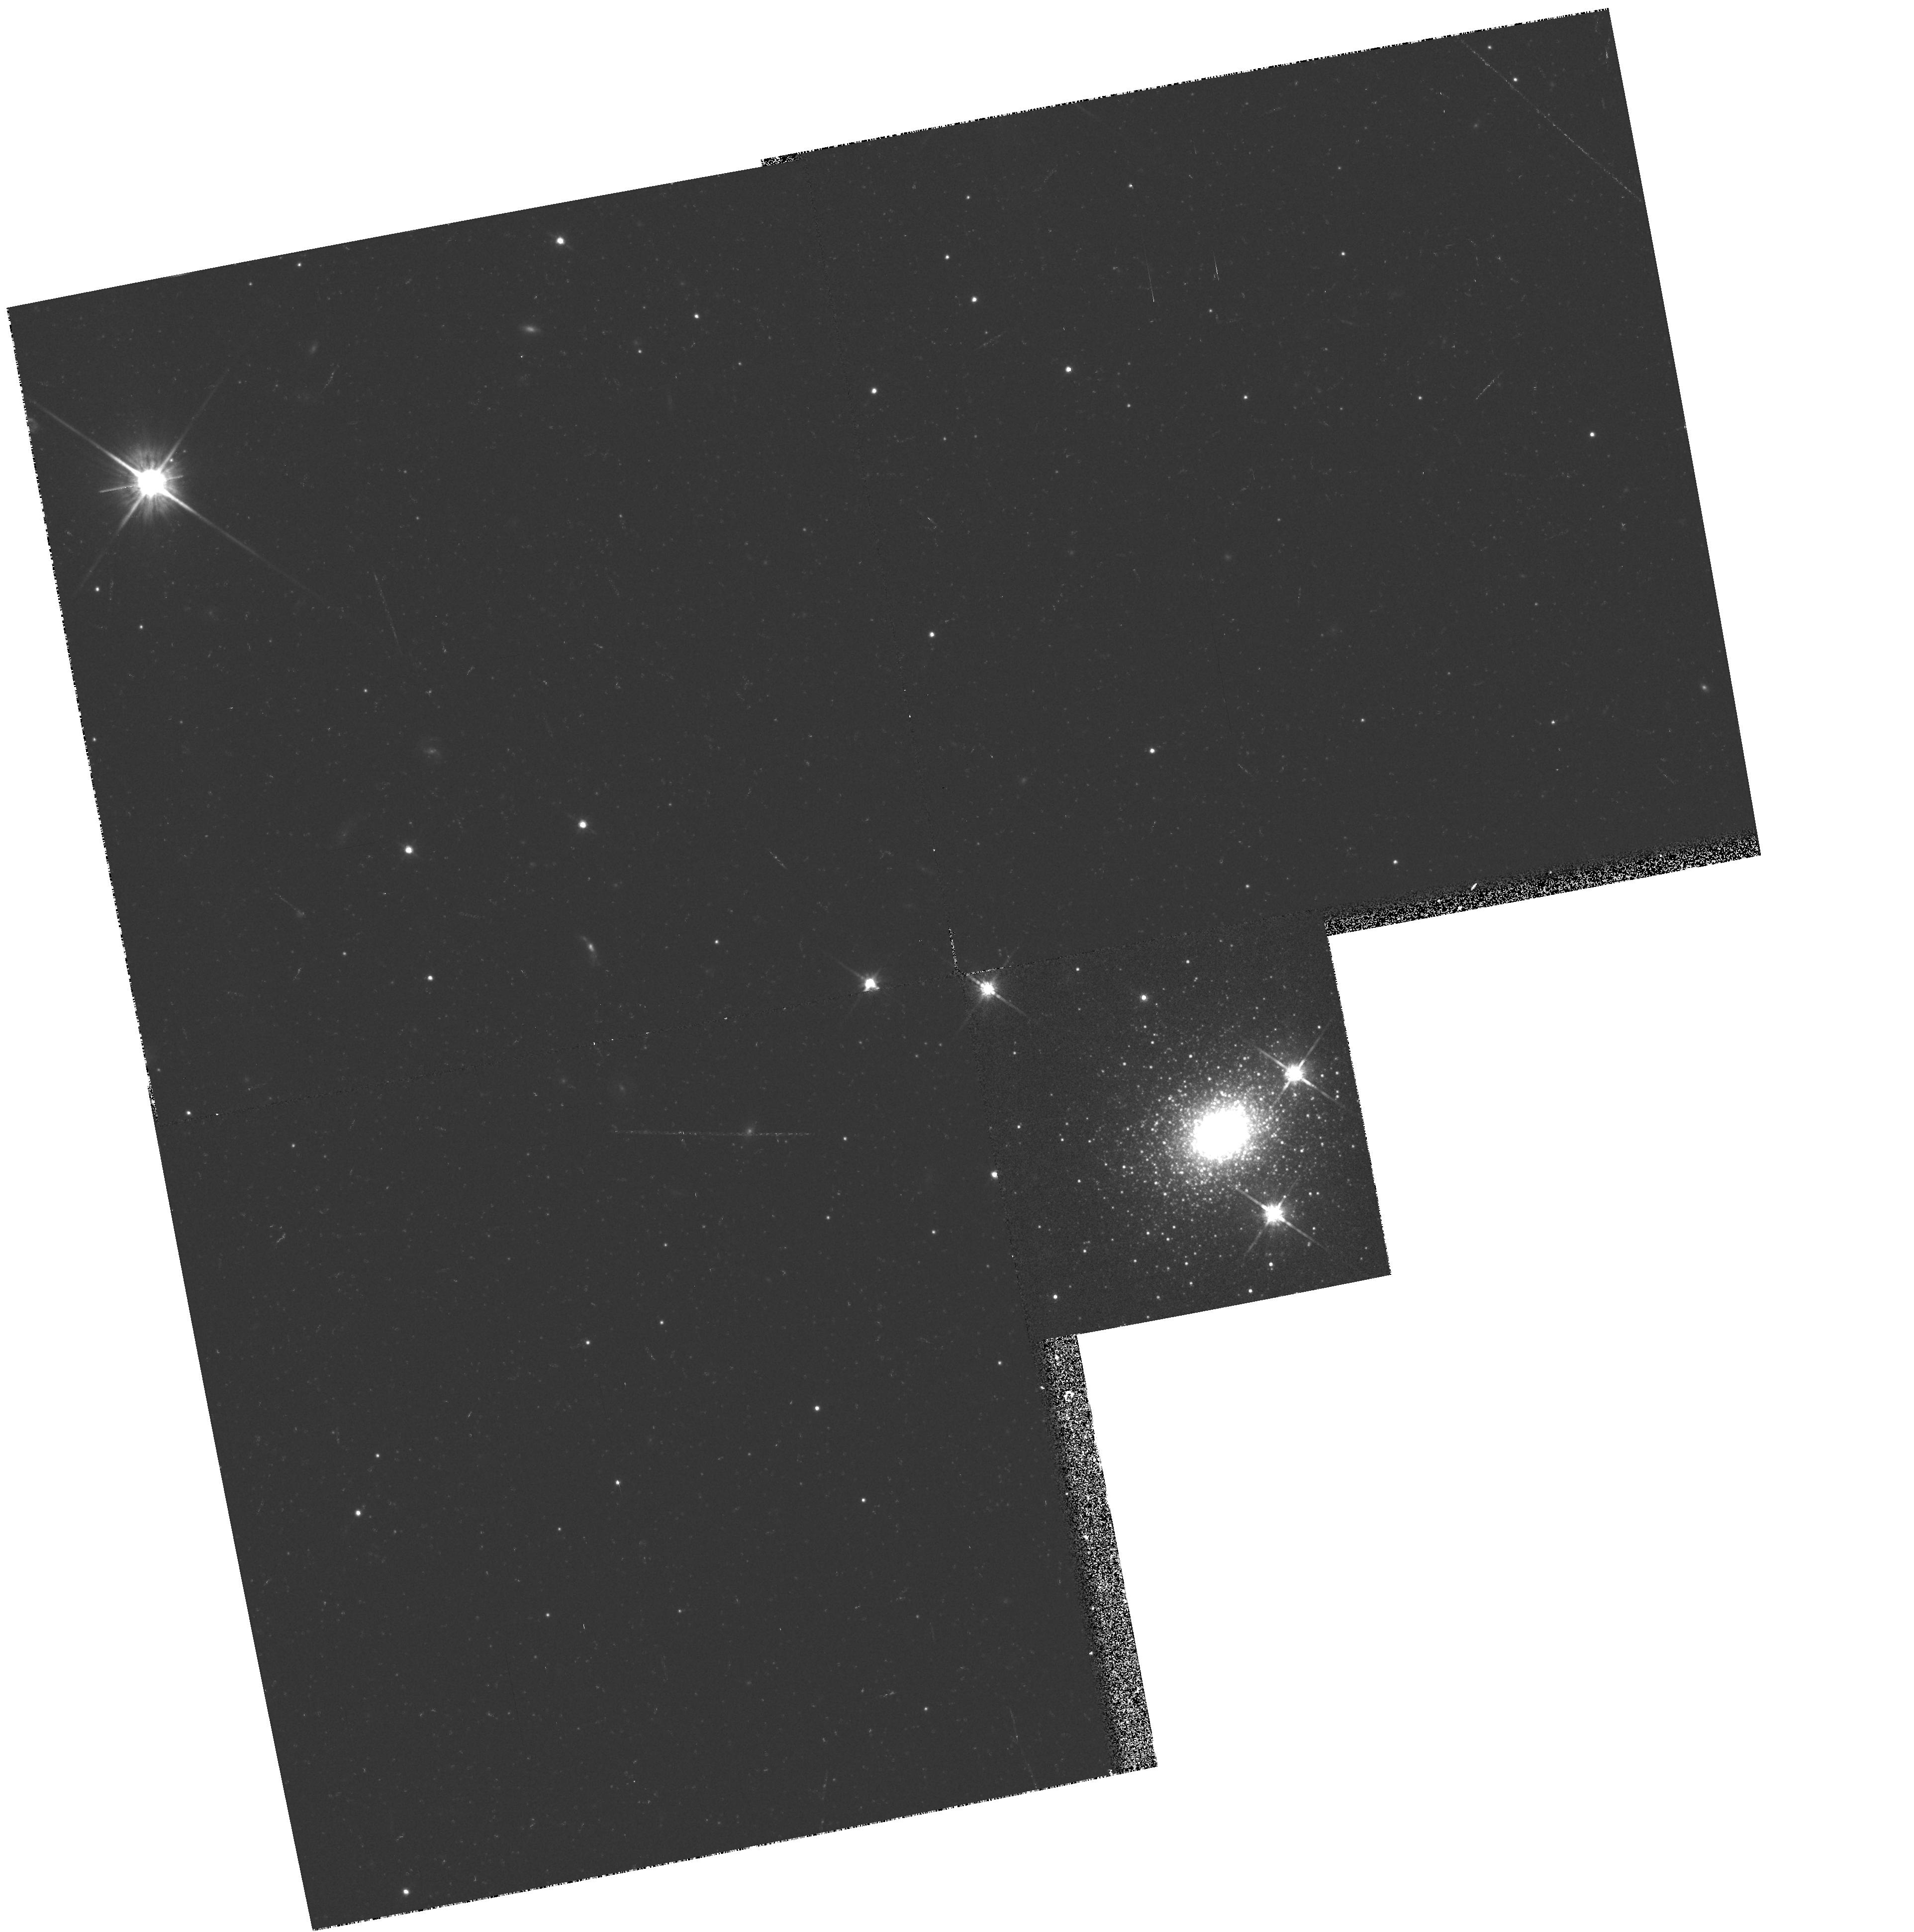
Target: NGC224-G1
Instrument: WFPC2/PC
Filter: F814W
Exposure: 21 min
Observation ID: hst_5464_07_wfpc2_pc_f814w_u2e207

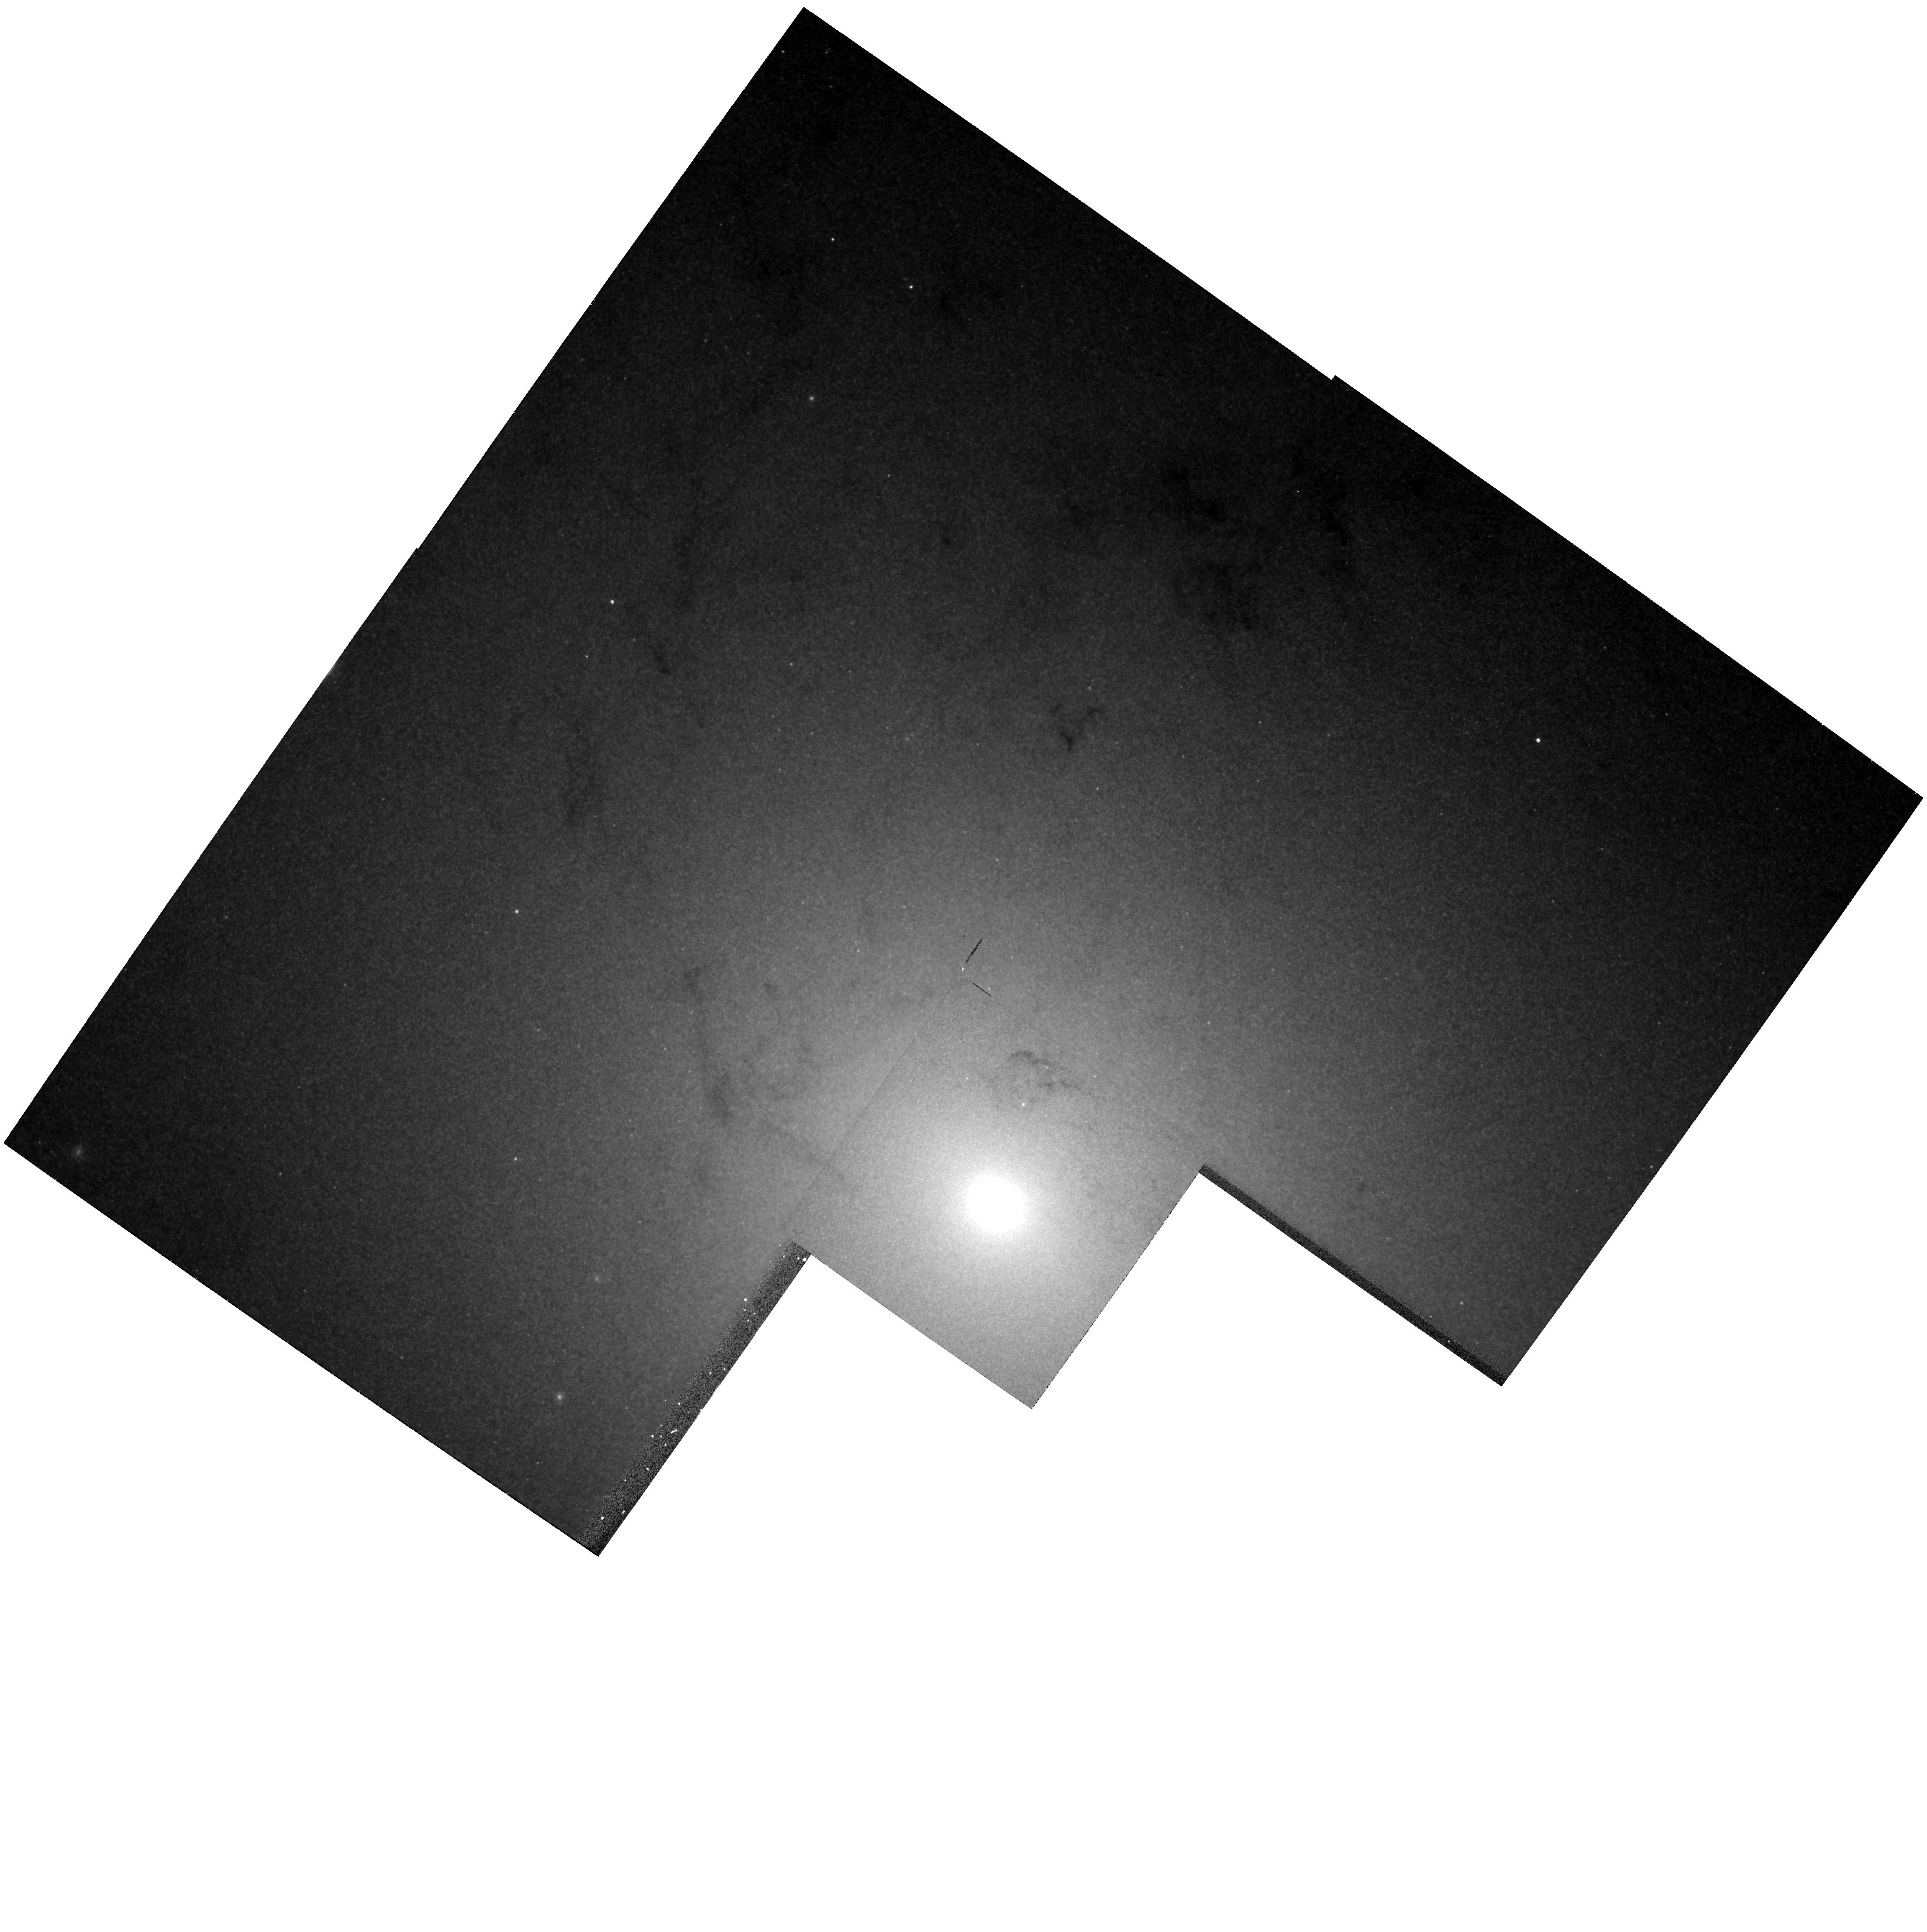
Target: NGC224-1
Instrument: WFPC2/PC
Filter: F555W
Exposure: 28 min
Observation ID: hst_5464_01_wfpc2_pc_f555w_u2e201

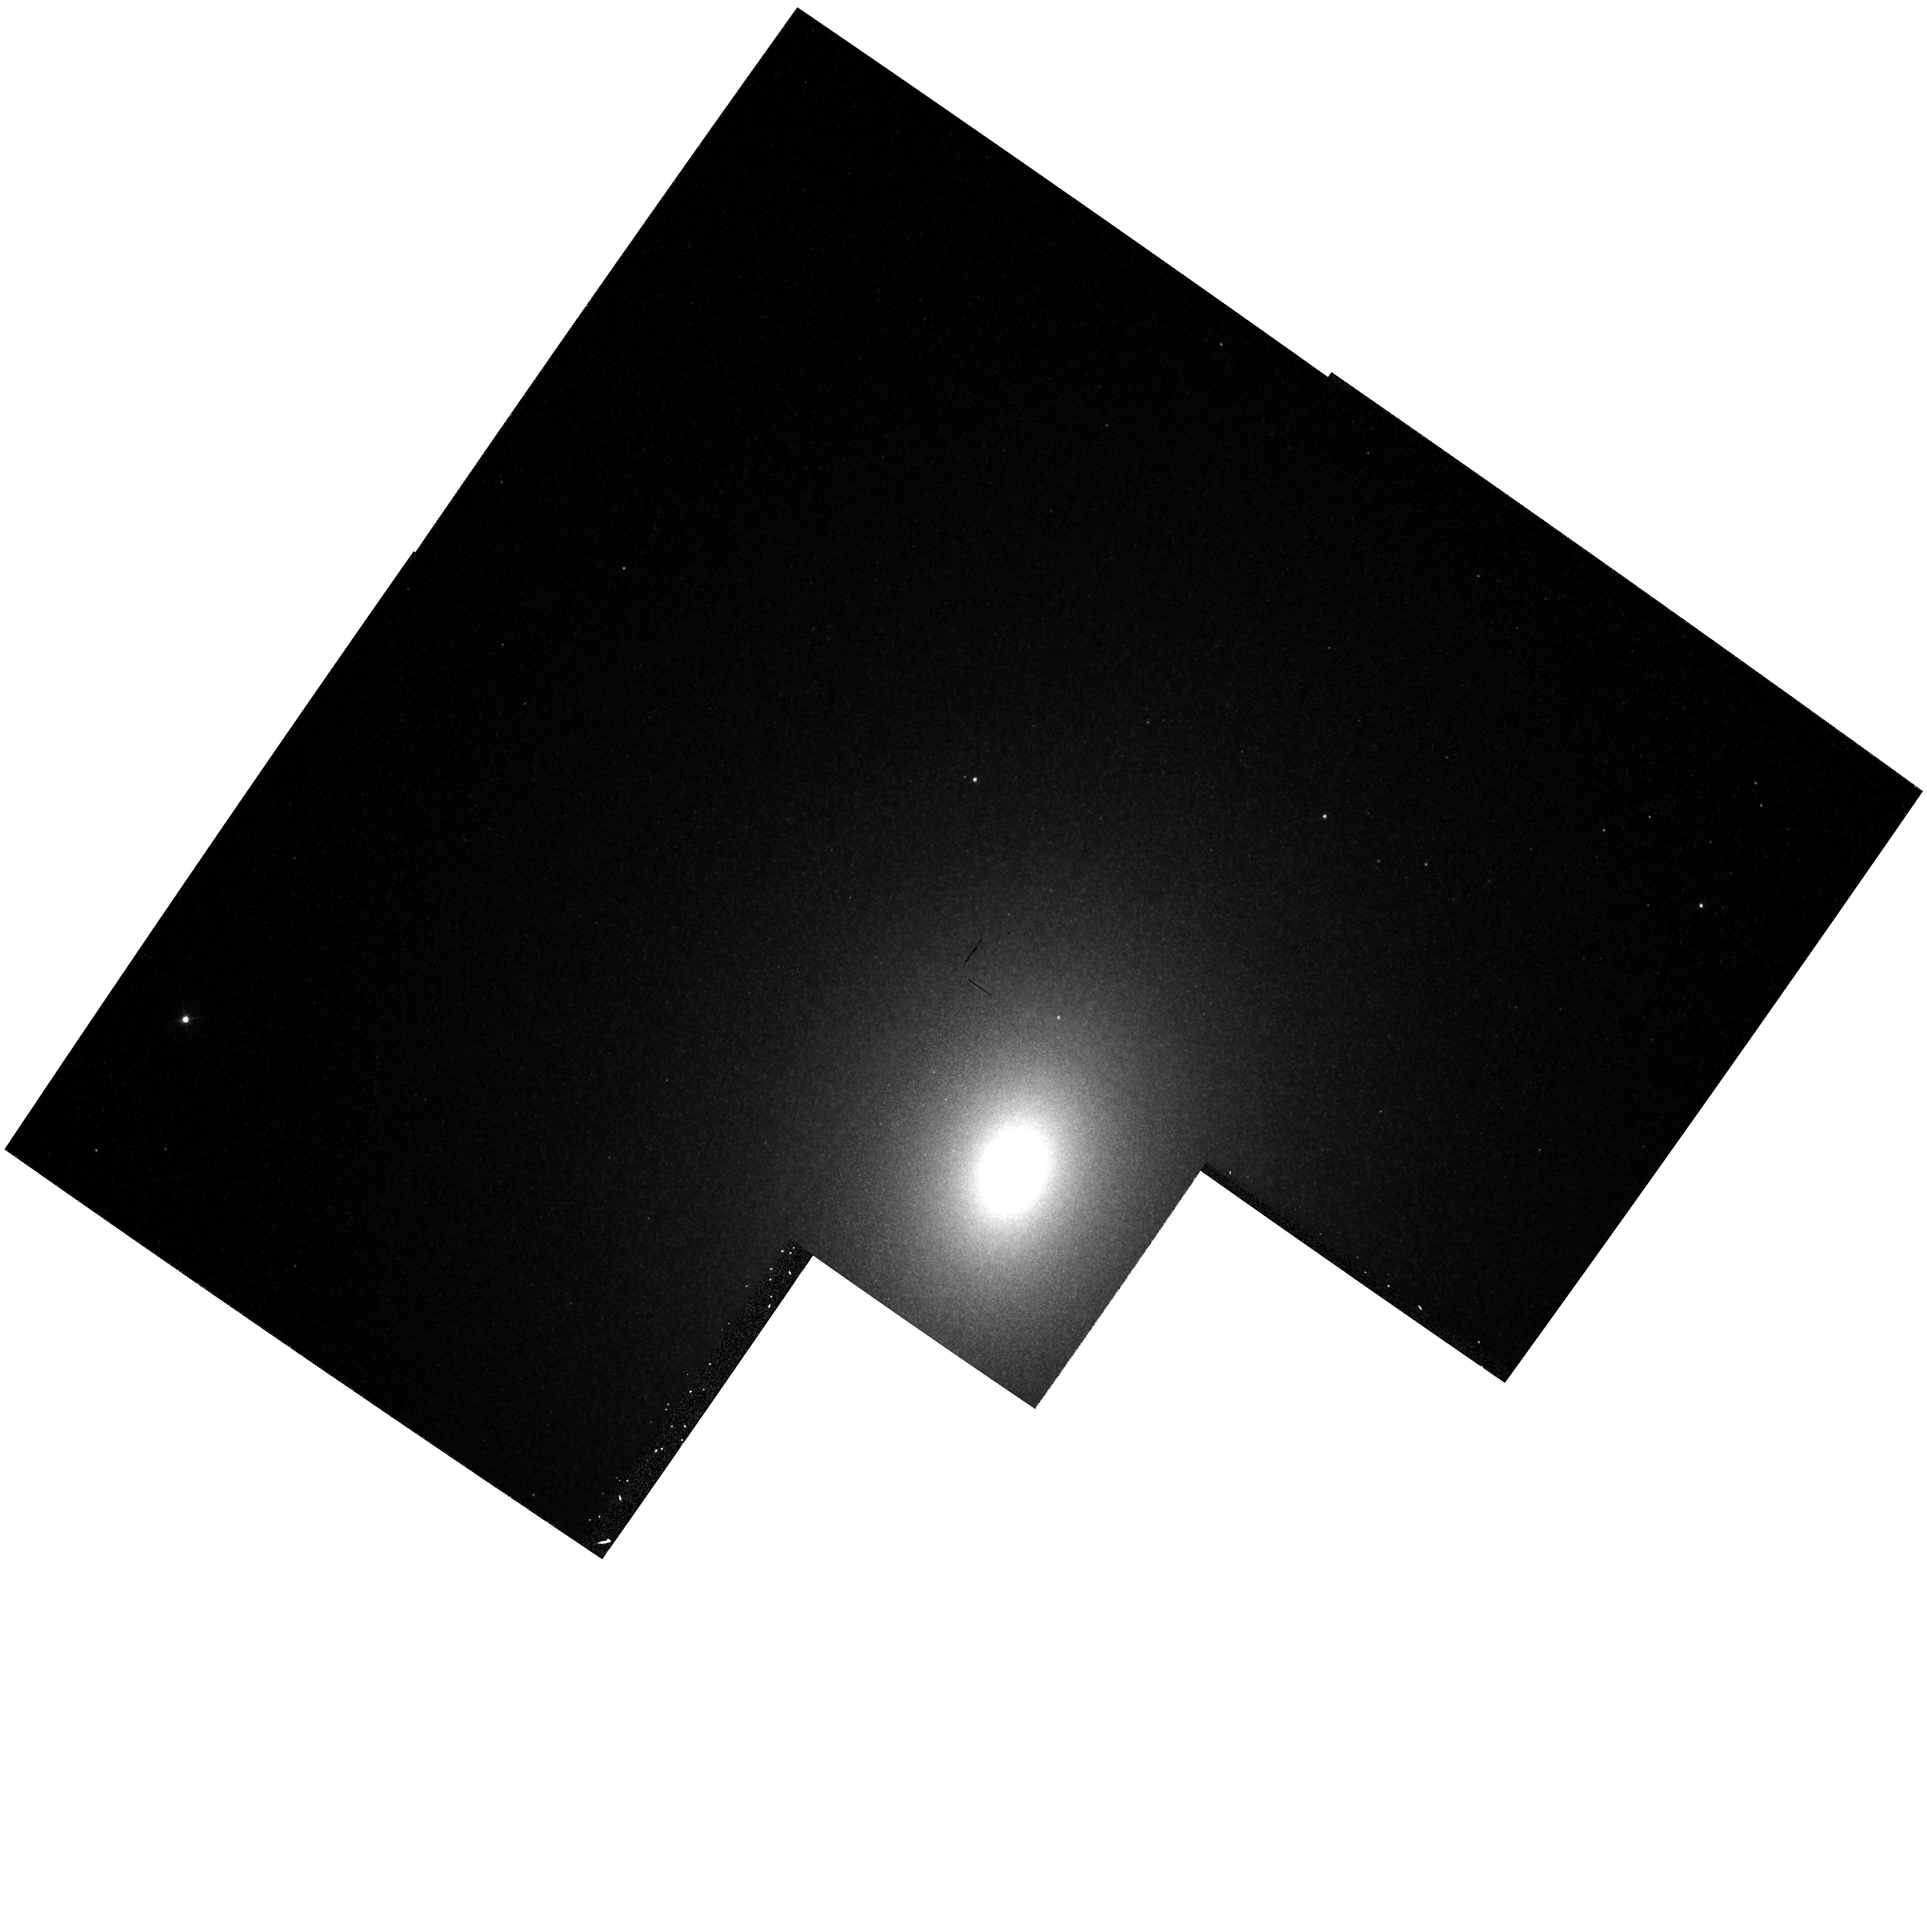
Target: NGC221-1
Instrument: WFPC2/PC
Filter: F555W
Exposure: 28 min
Observation ID: hst_5464_03_wfpc2_pc_f555w_u2e203

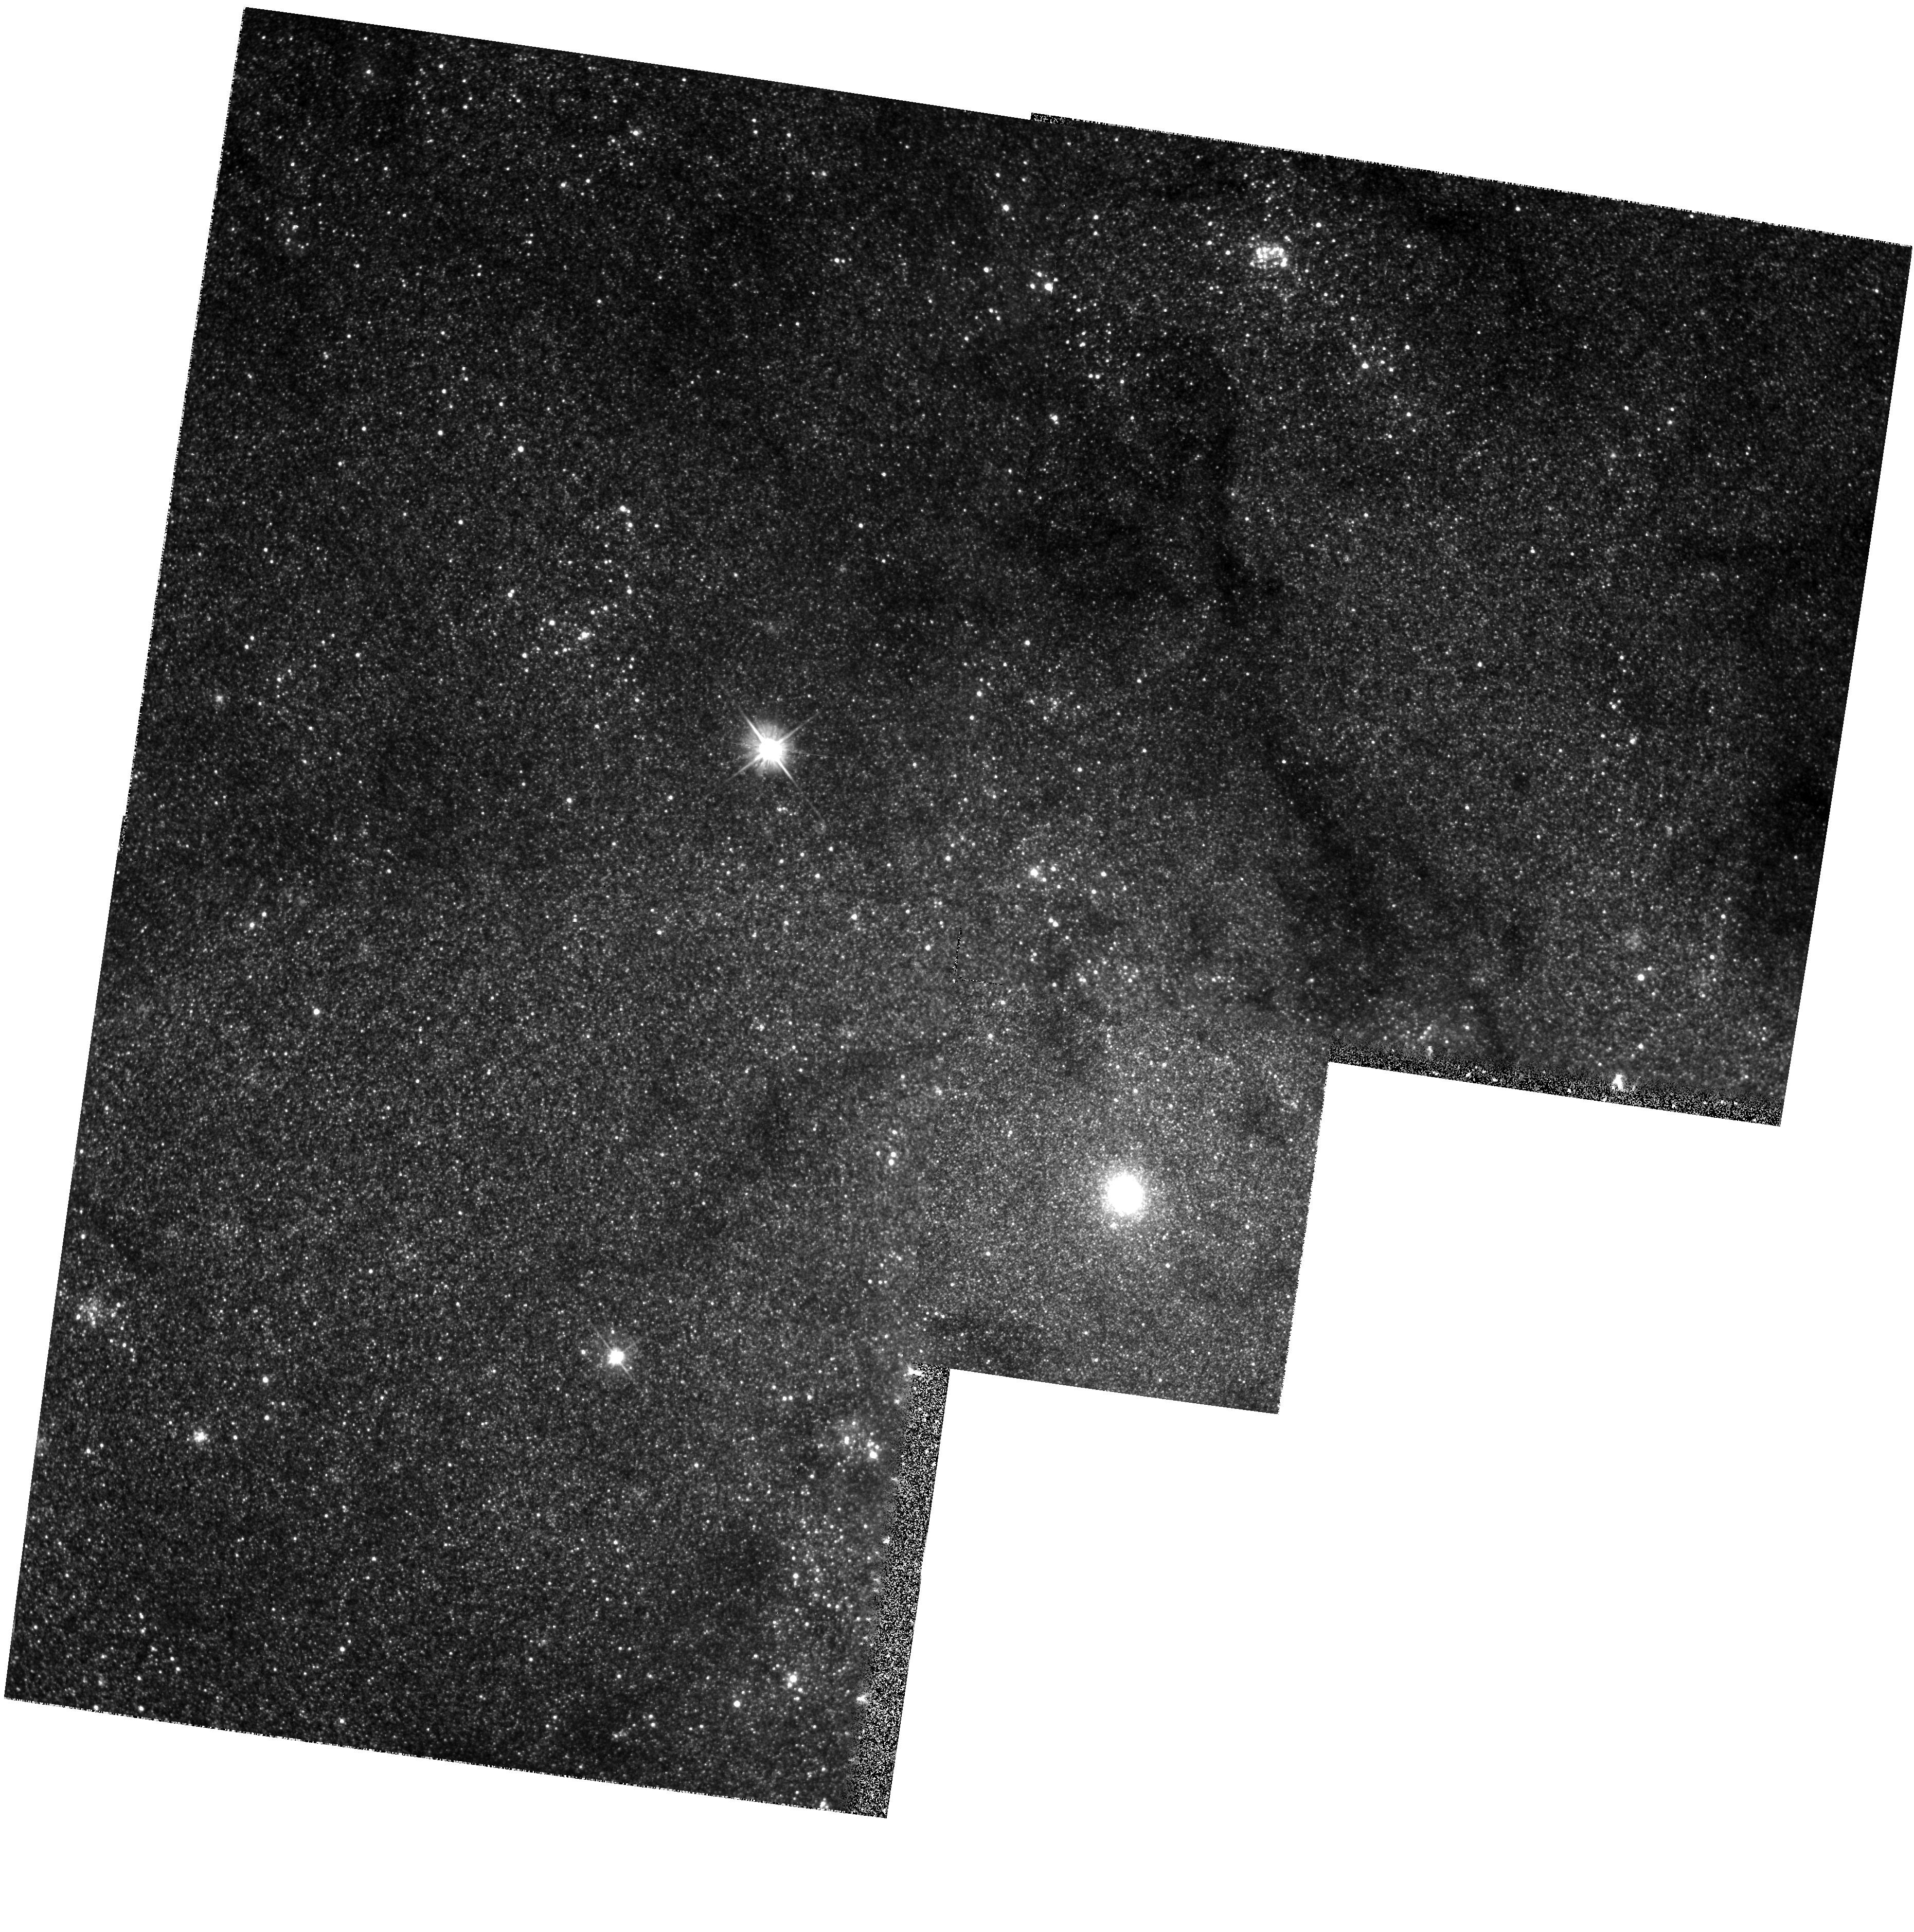
Target: NGC598-1
Instrument: WFPC2/PC
Filter: F555W
Exposure: 28 min
Observation ID: hst_5464_05_wfpc2_pc_f555w_u2e205

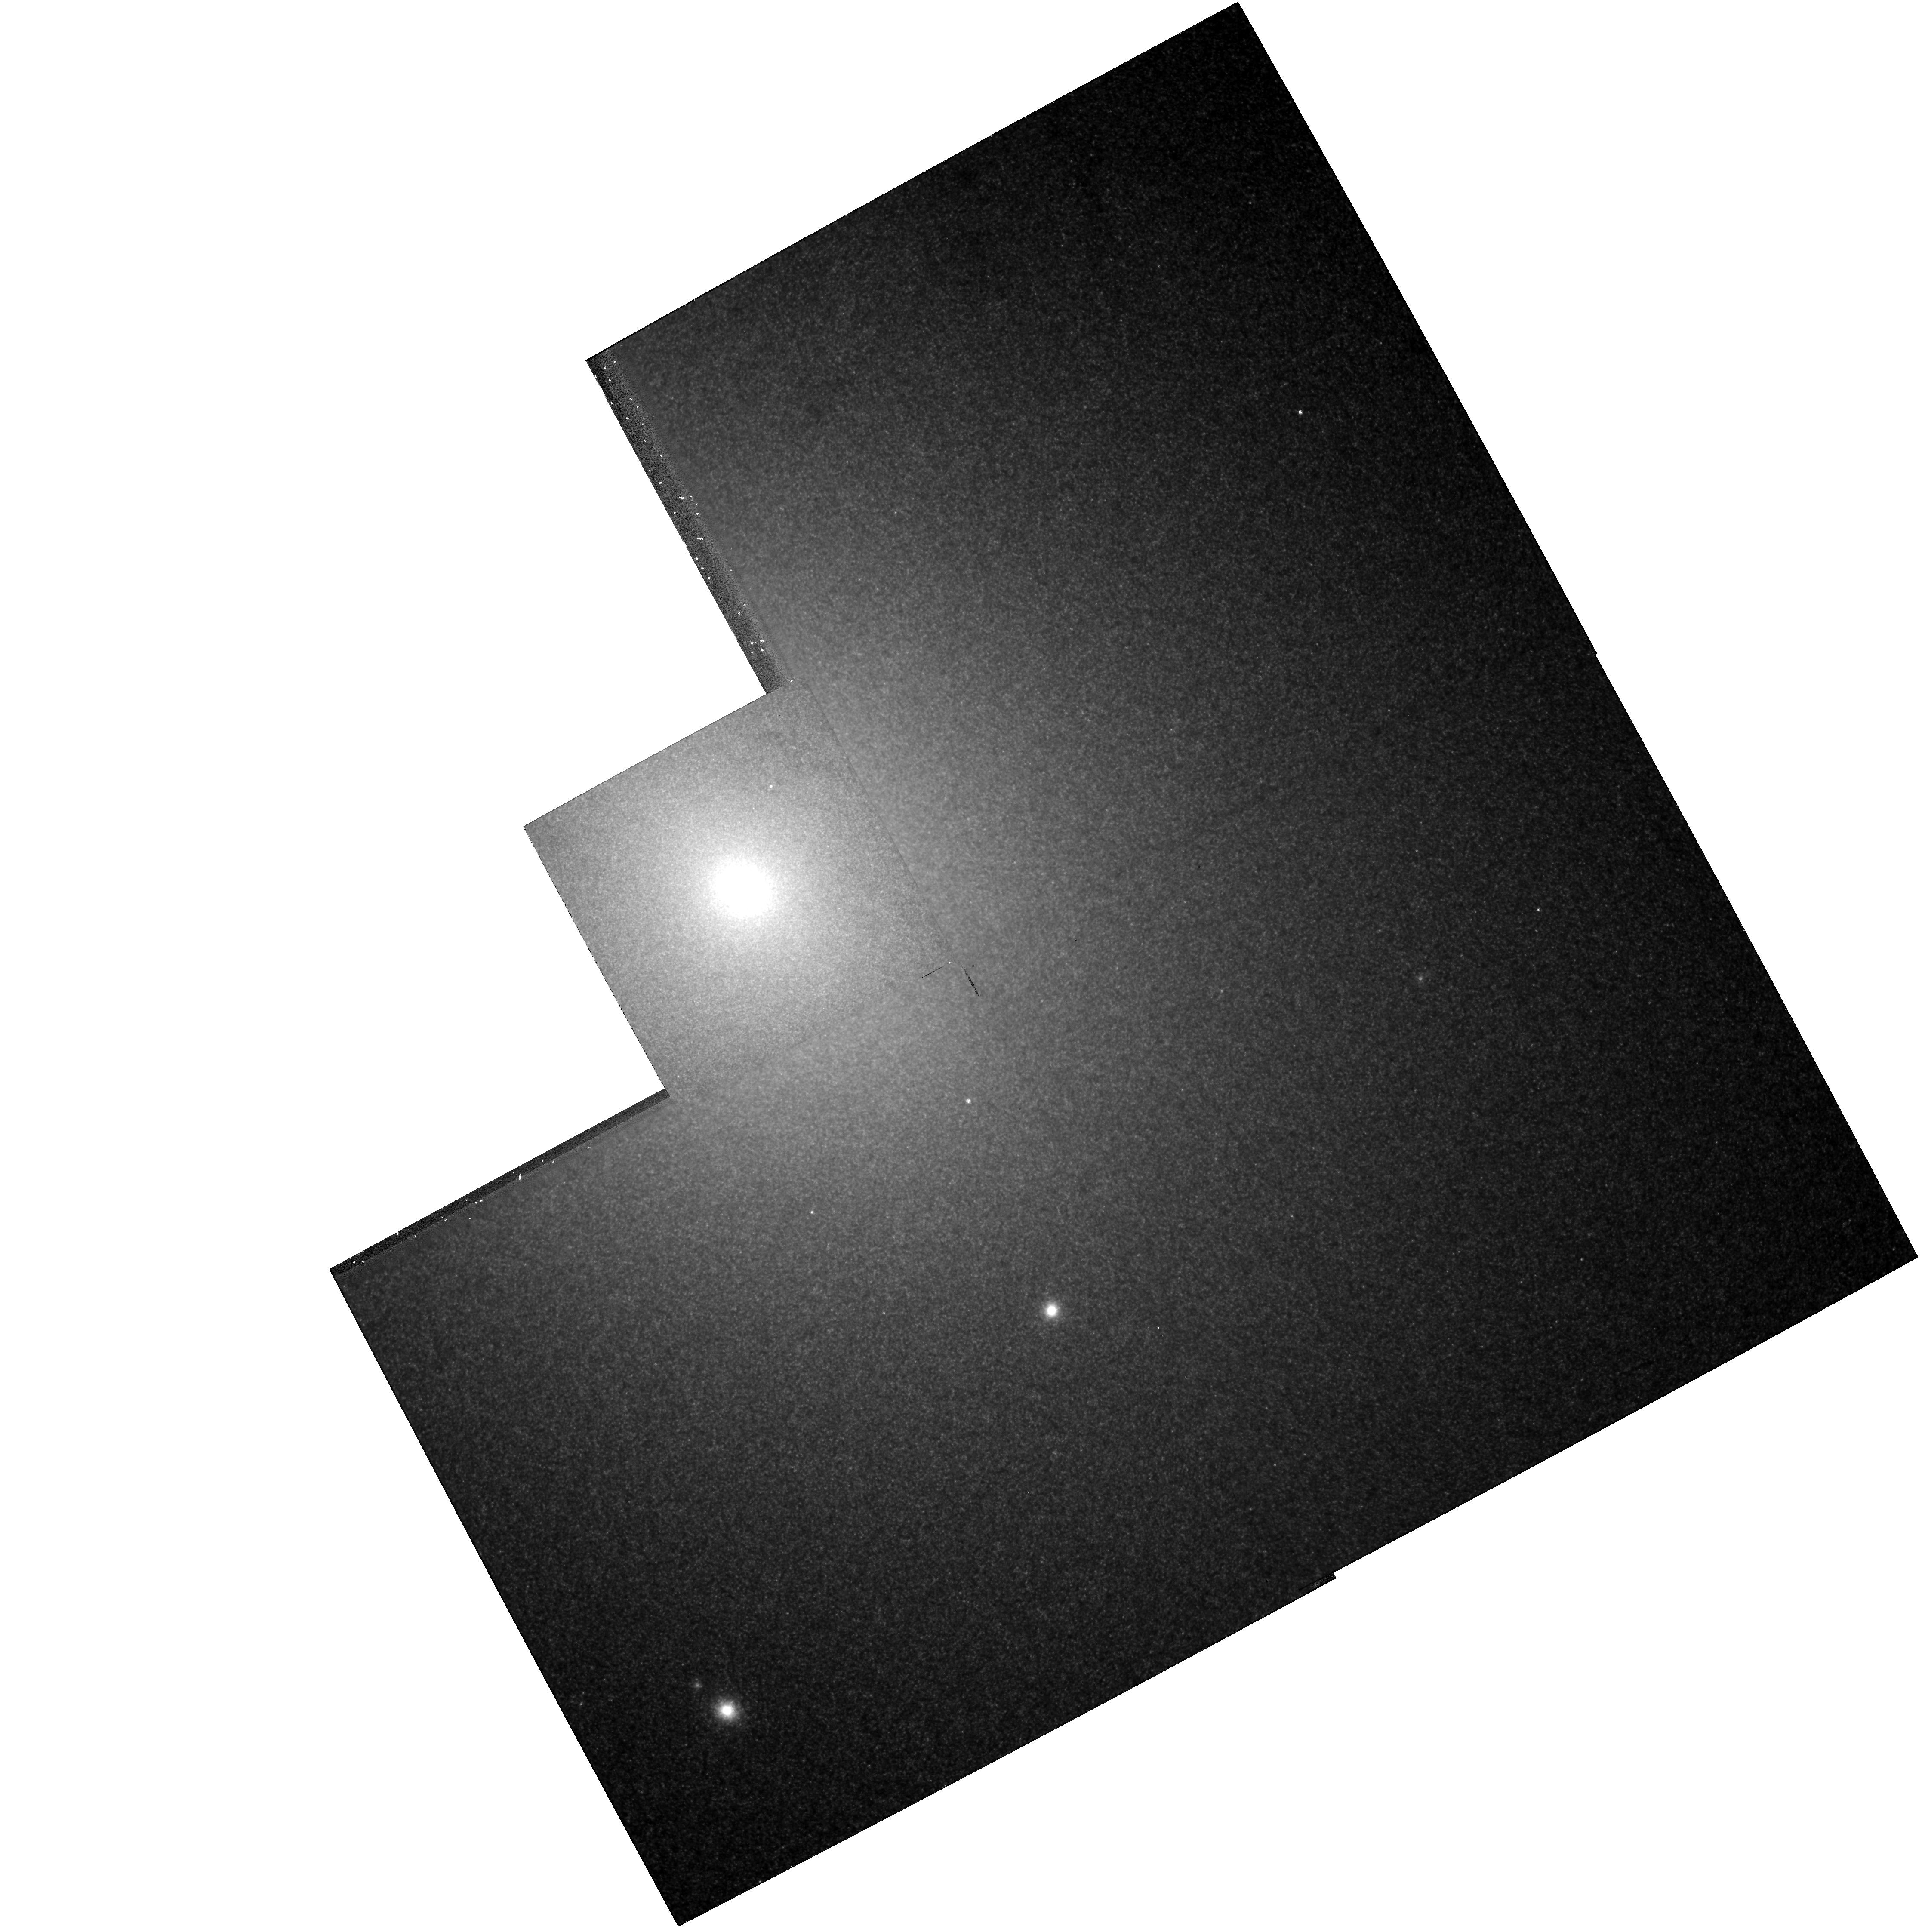
Target: NGC224-2
Instrument: WFPC2/PC
Filter: F814W
Exposure: 10 min
Observation ID: hst_5464_02_wfpc2_pc_f814w_u2e202

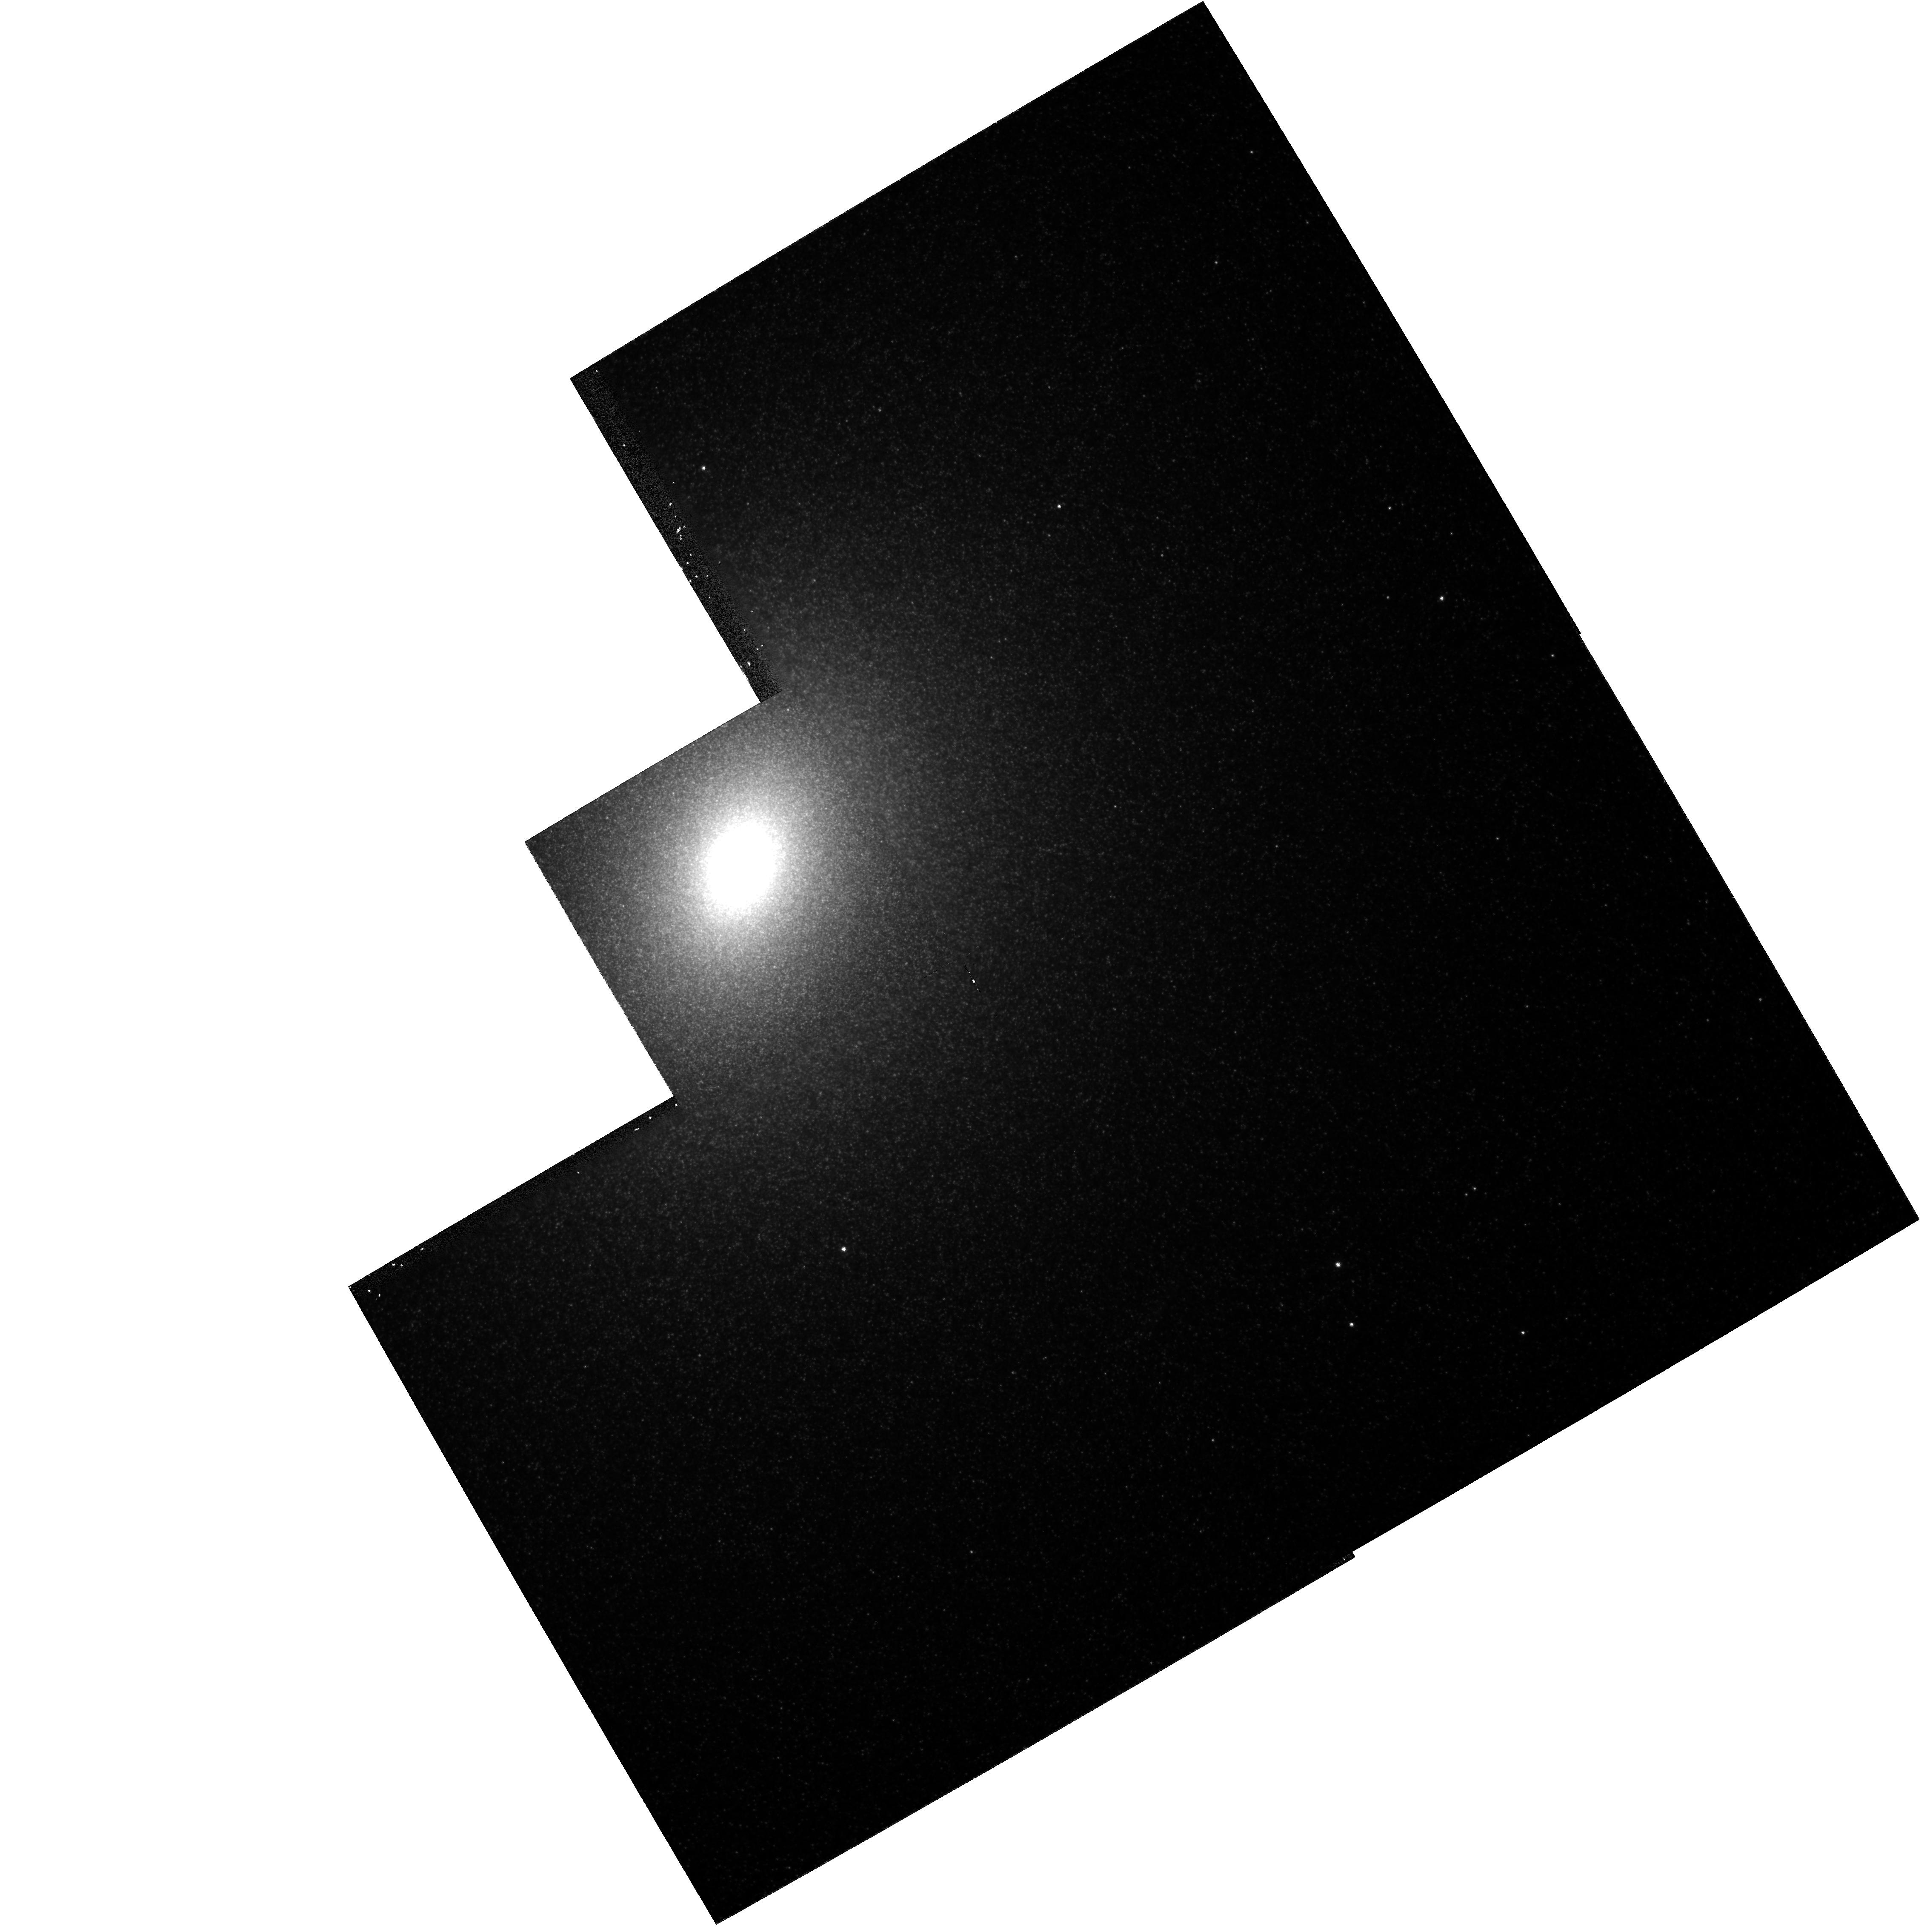
Target: NGC221-2
Instrument: WFPC2/PC
Filter: F814W
Exposure: 10 min
Observation ID: hst_5464_04_wfpc2_pc_f814w_u2e204

A STUDY OF THE AGB IN LOCAL GROUP BULGE POPULATIONS (PI: Rich, R. Michael)

We propose to survey the bolometric luminosities, colors, and space distribution of the most luminous asymptotic giant branch (AGB) stars in the bulges of M31, M32, and M33. We seek to discover whether the bulges of these galaxies are relatively young, of order 10 Gyr rather than 15 Gyr. We will use WFPC2 and the R, I, and F1042M (1 micron) filters. Knowing that F1042M falls on the first continuum point of M giants, we have shown that we can use 1.04 micron fluxes to reliably calculate bolometric magnitudes for these very red stars. Color information from R and I will permit (1) comparison with Galactic bulge M giants, (2) an estimate of the spread of abundance and (3) increase the accuracy of the bolometric magnitudes. Frames with the damaged HST show signs of resolution to within 3" of the M31 nucleus; Red images with the aberrated HST show a red star cluster associated with the nucleus. Ground-based studies of M32 find an intermediate-age population from spectroscopy and infrared photometry. The repaired HST should resolve stars close to the nuclei of these galaxies. We will measure bolometric luminosity functions to determine if the populations are intermediate age, and attempt to measure the abundance range for stars near the nuclei of these galaxies. If metals have been lost due to winds, theory predicts that we should see a substantial spread of abundances even near the nucleus.